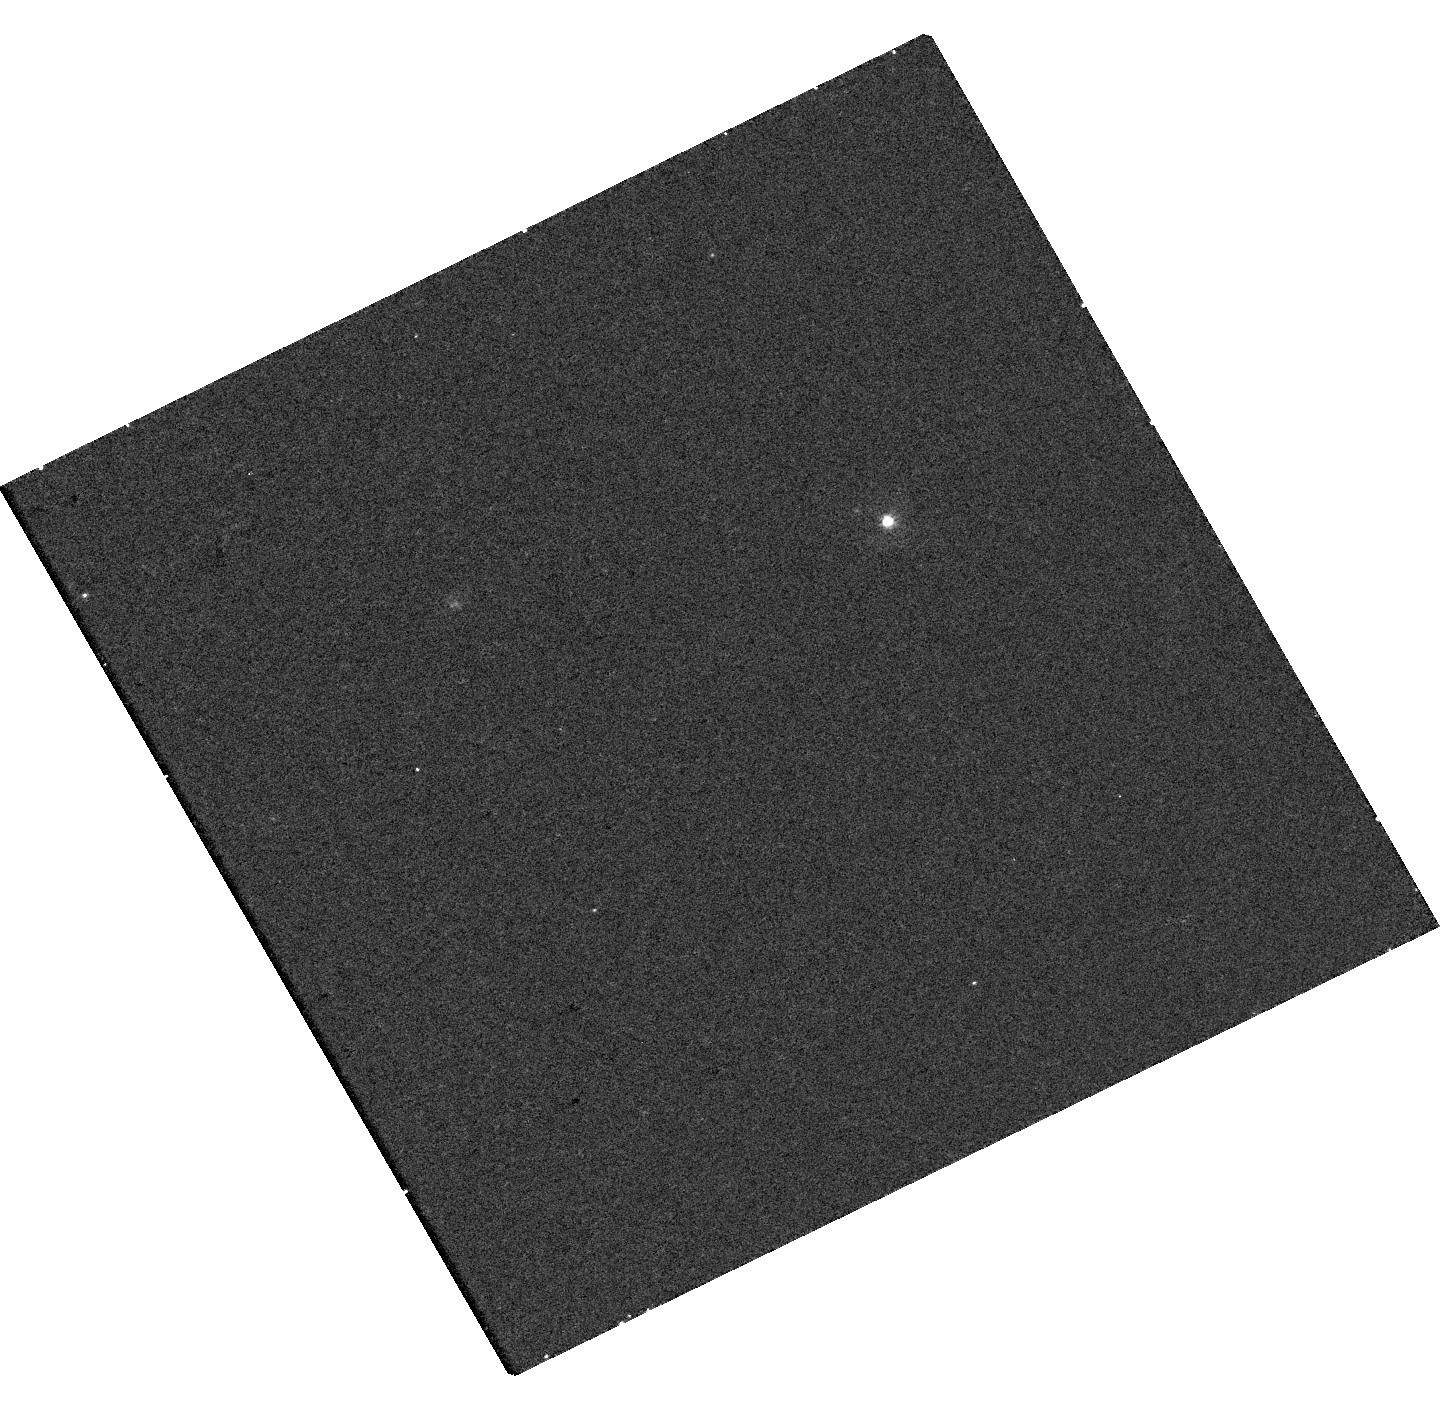
Target: AT2025SMM
Instrument: WFC3/UVIS
Filter: F336W
Exposure: 19 min
Observation ID: hst_18175_01_wfc3_uvis_f336w_ifq901

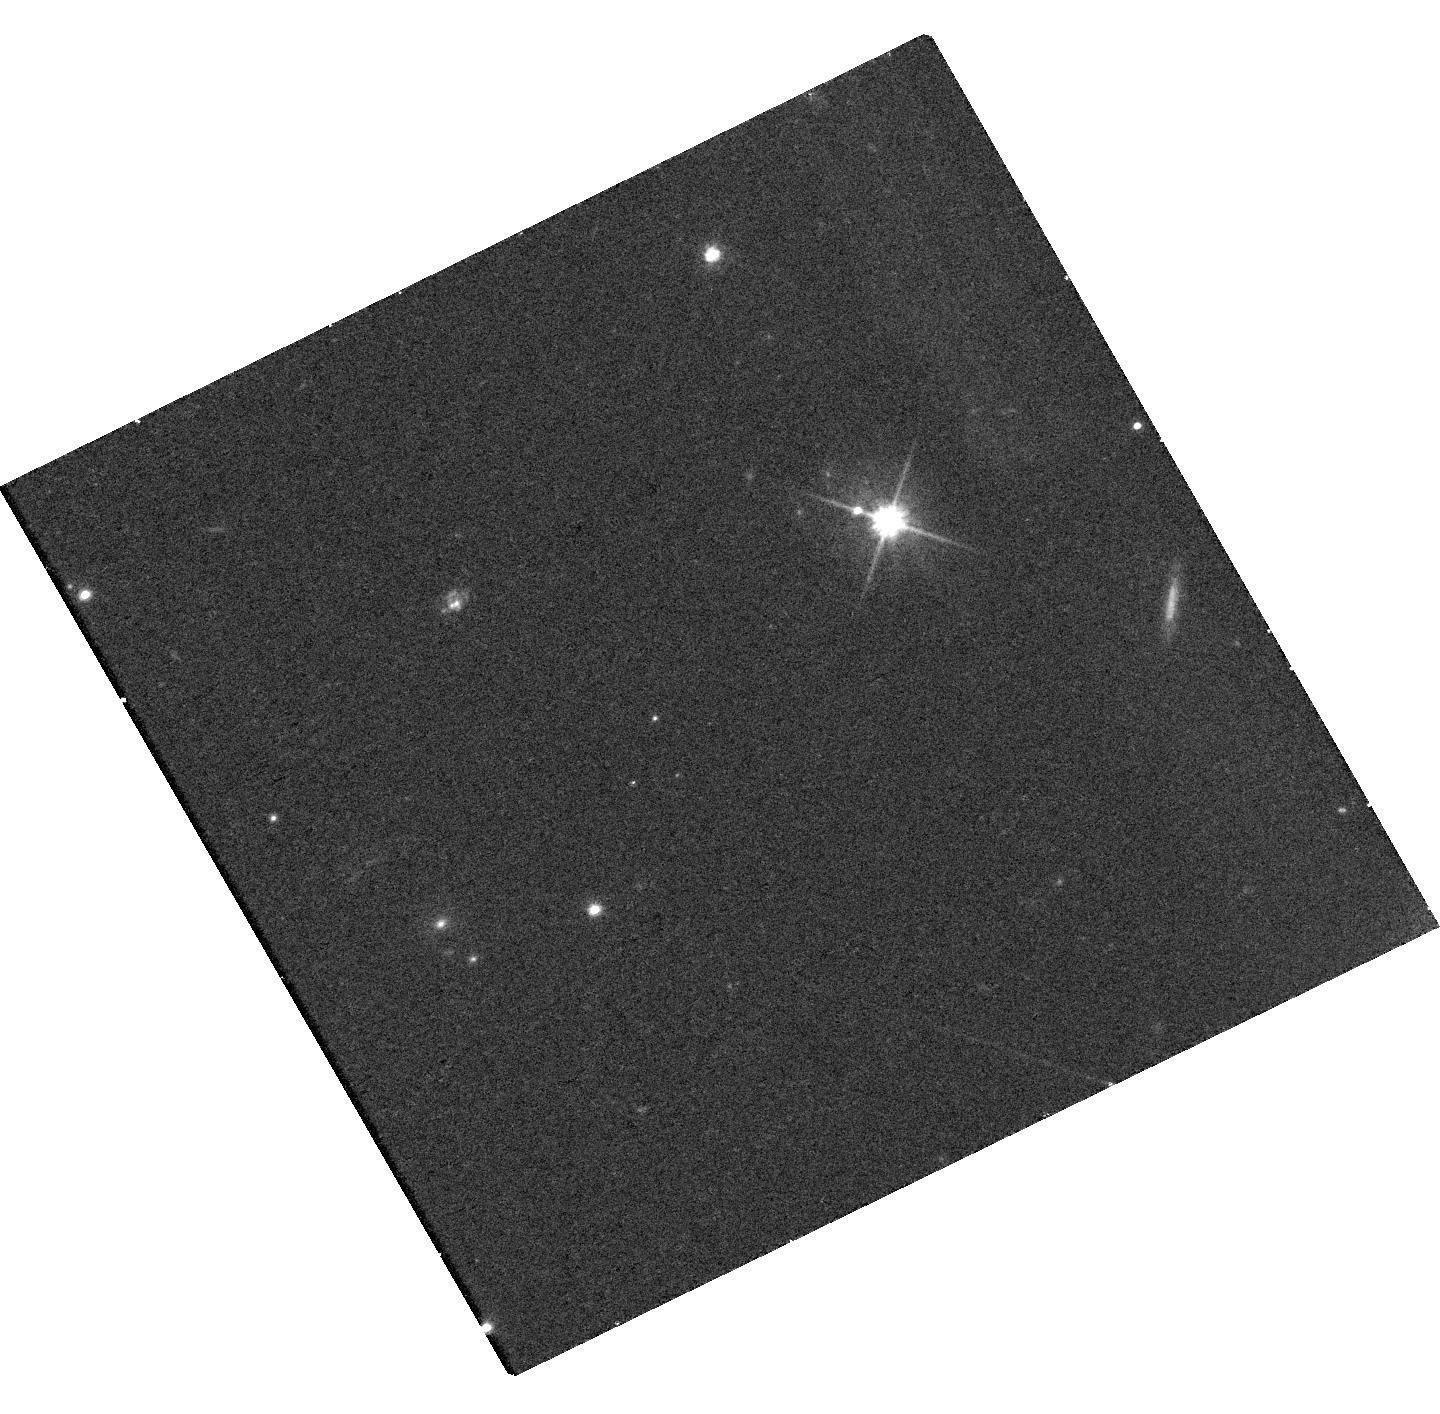
Target: AT2025SMM
Instrument: WFC3/UVIS
Filter: F606W
Exposure: 15 min
Observation ID: hst_18175_01_wfc3_uvis_f606w_ifq901

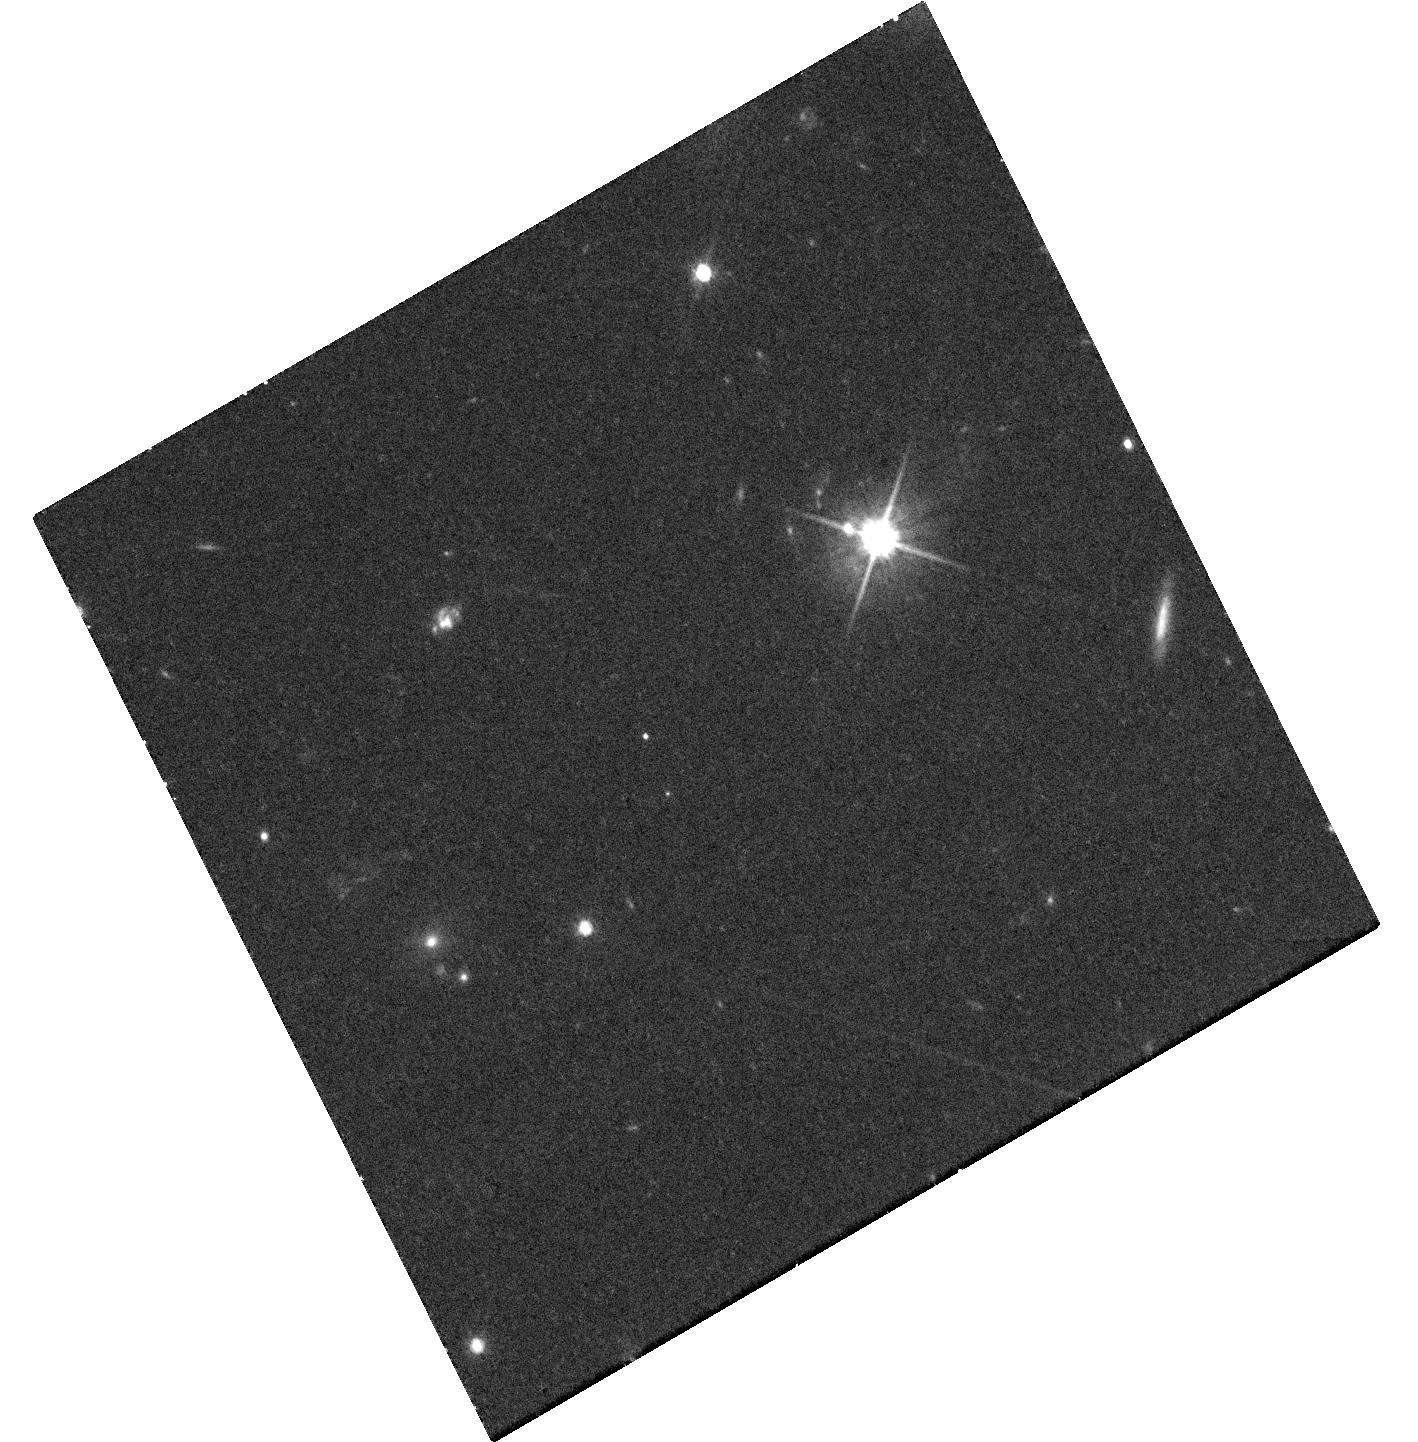
Target: AT2025SMM
Instrument: WFC3/UVIS
Filter: F606W
Exposure: 39 min
Observation ID: hst_18175_03_wfc3_uvis_f606w_ifq903

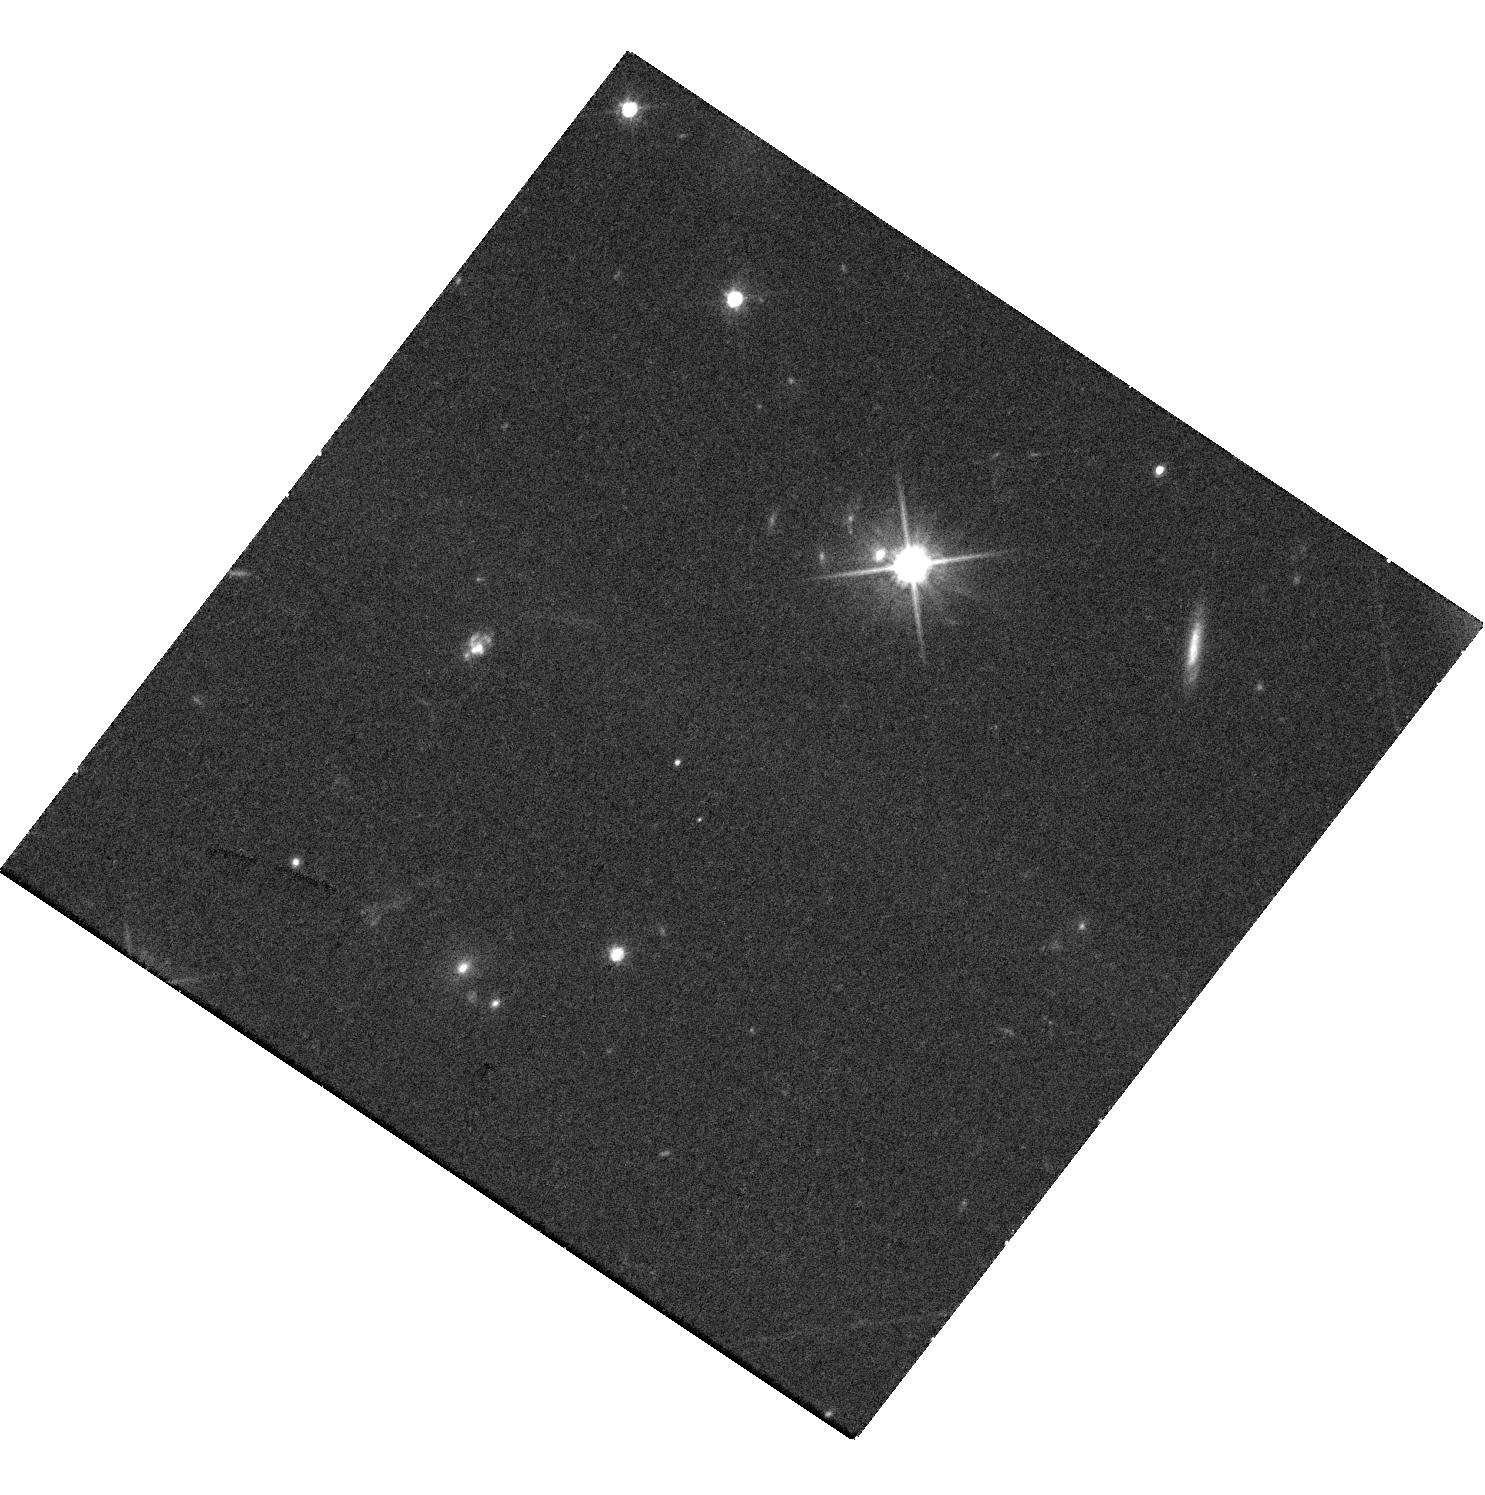
Target: AT2025SMM
Instrument: WFC3/UVIS
Filter: F606W
Exposure: 39 min
Observation ID: hst_18175_02_wfc3_uvis_f606w_ifq902

Chasing Binary Black Hole Merger candidate AT2025smm (PI: Hall, Xander James)

We propose three single-orbit HST WFC3/UVIS observations to test whether AT2025smm is an EM counterpart to the BBH event S250727dc. Swift/UVOT found a blue transient 4 hours after the trigger that faded in less than 6 hours, with later non-detections, motivating rapid UV imaging. Only HST can establish whether the transient is nuclear by resolving and registering it relative to the host nucleus. Each visit uses F336W and F606W to ~27 mag (5 sigma) to measure UV color and evolution, separate host and transient light, and discriminate UV-breakout vs shock-cooling scenarios. The first visit should occur by Sep 21, followed by Oct-Nov and mid-Dec windows.